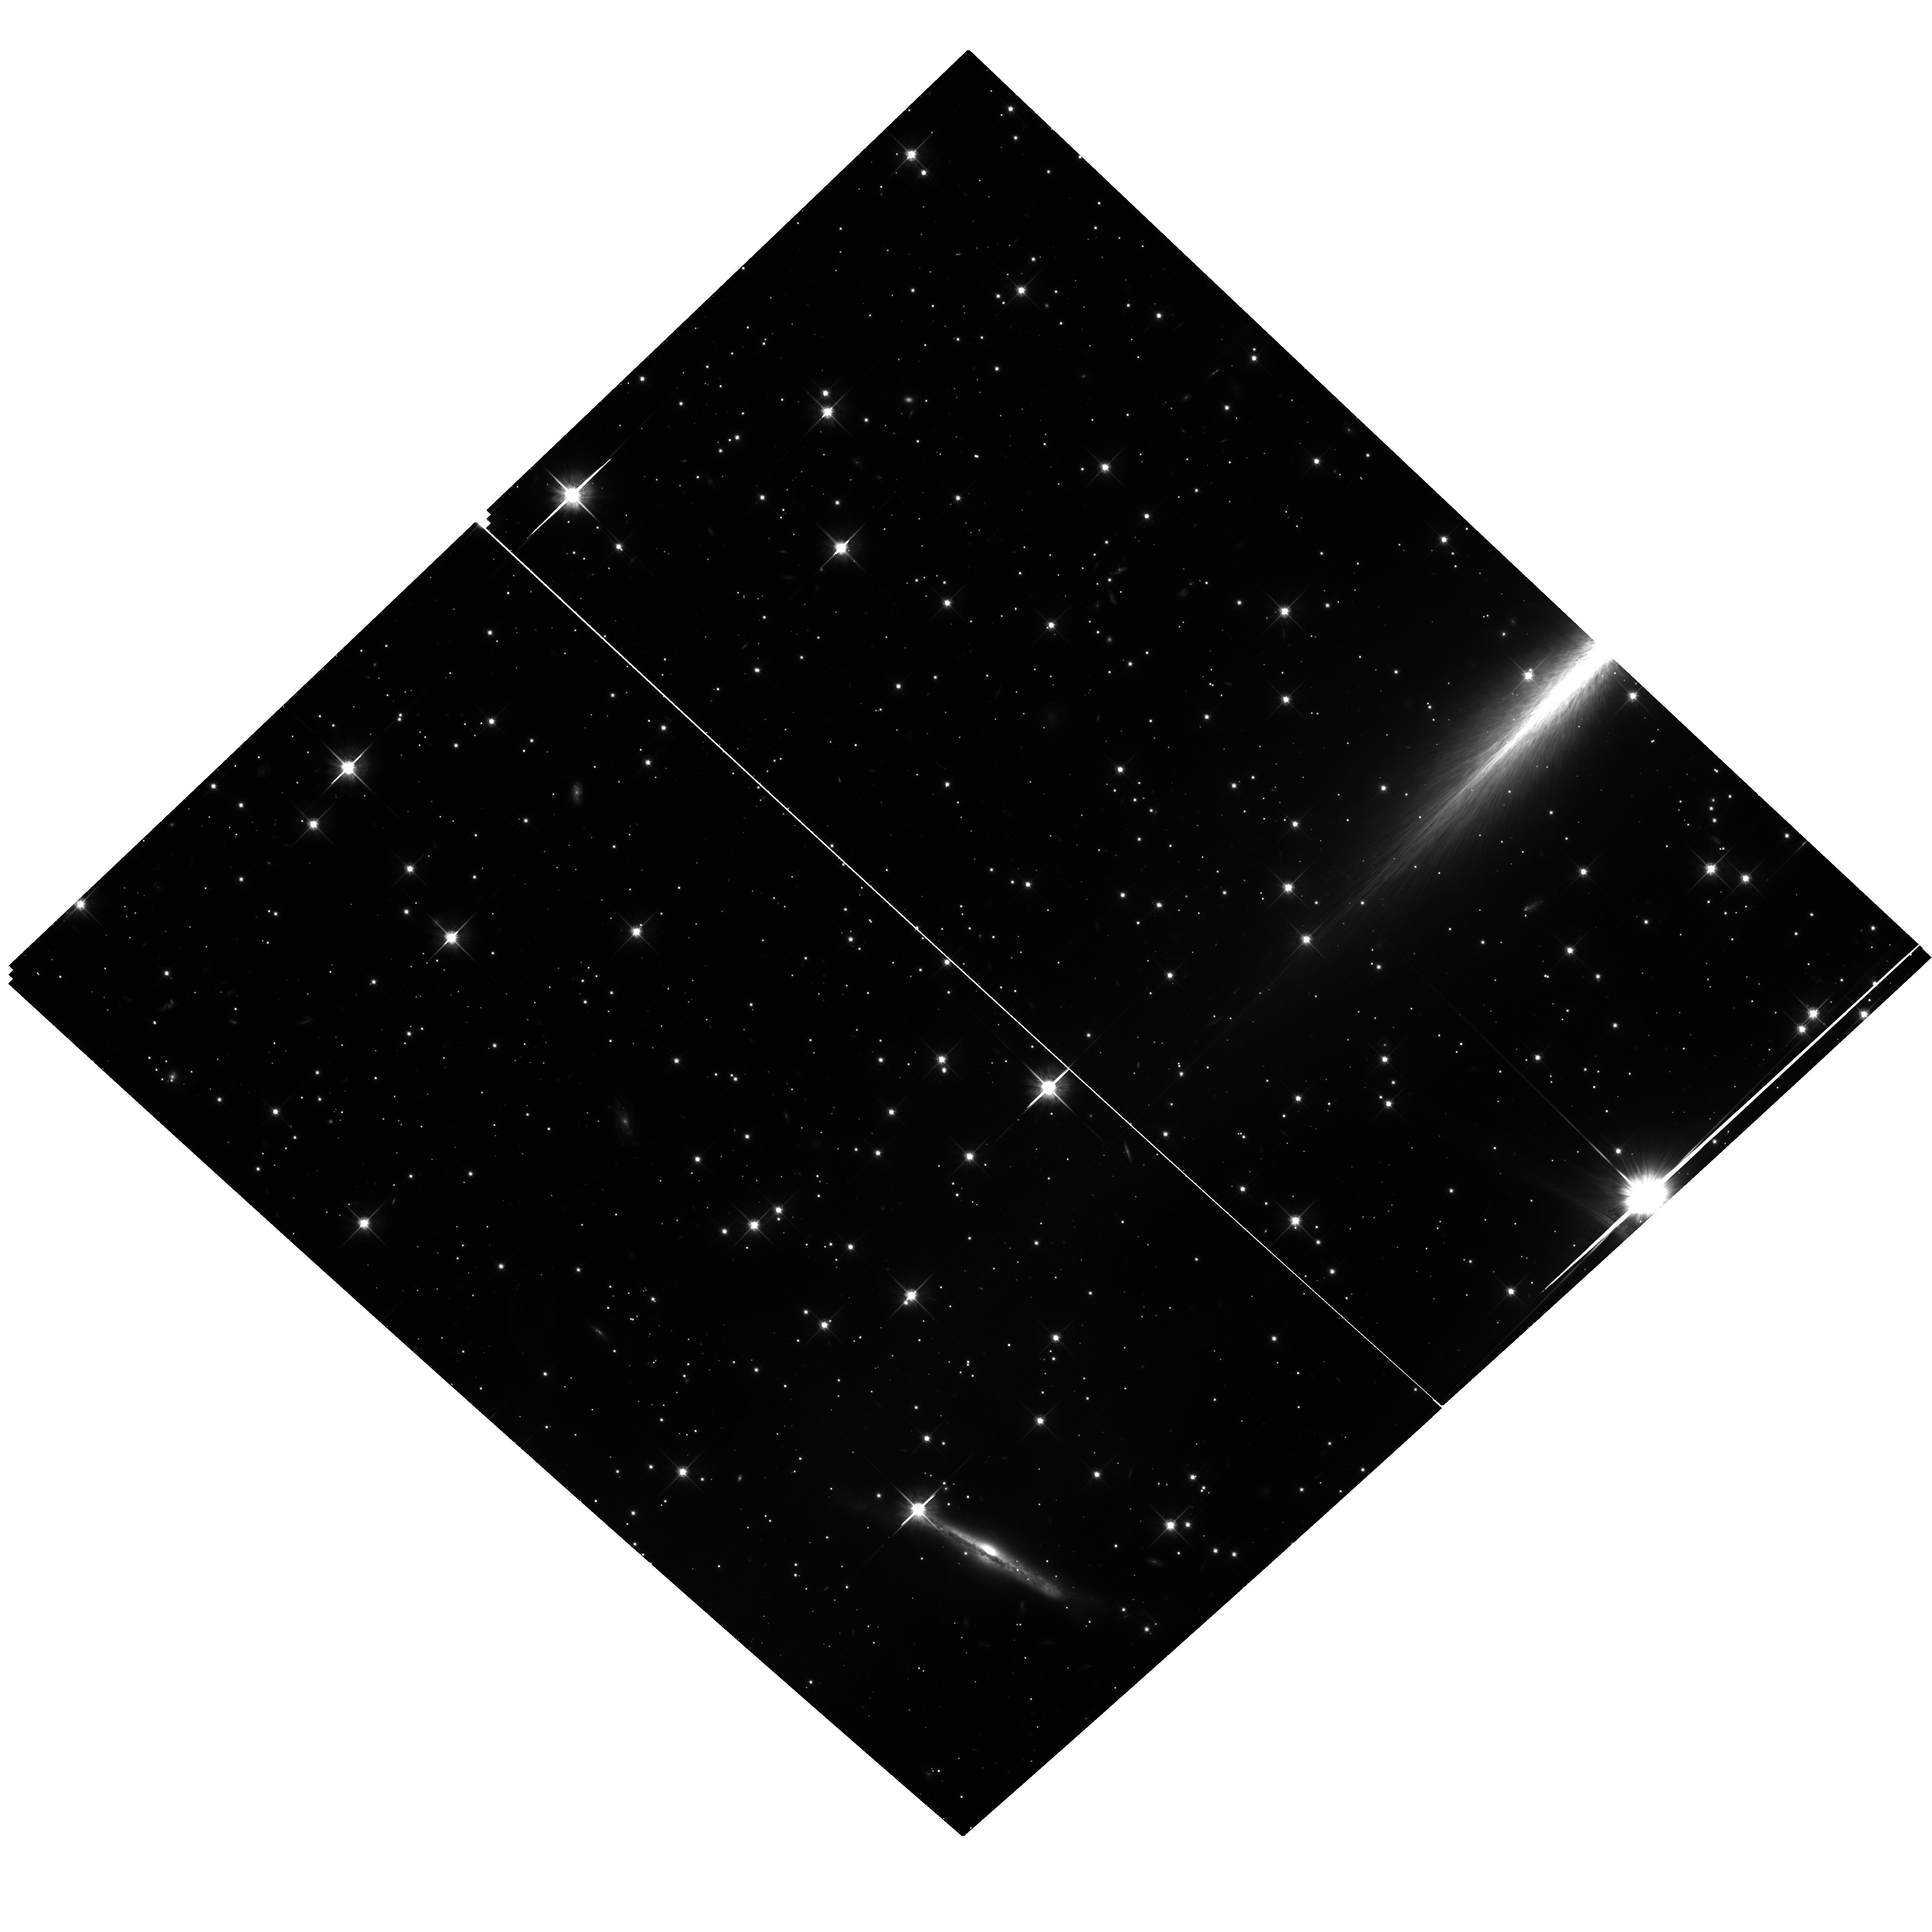
Target: 1E1207.4-5209
Instrument: ACS/WFC
Filter: F814W
Exposure: 2.8 h
Observation ID: hst_9872_02_acs_wfc_f814w_j8rz02

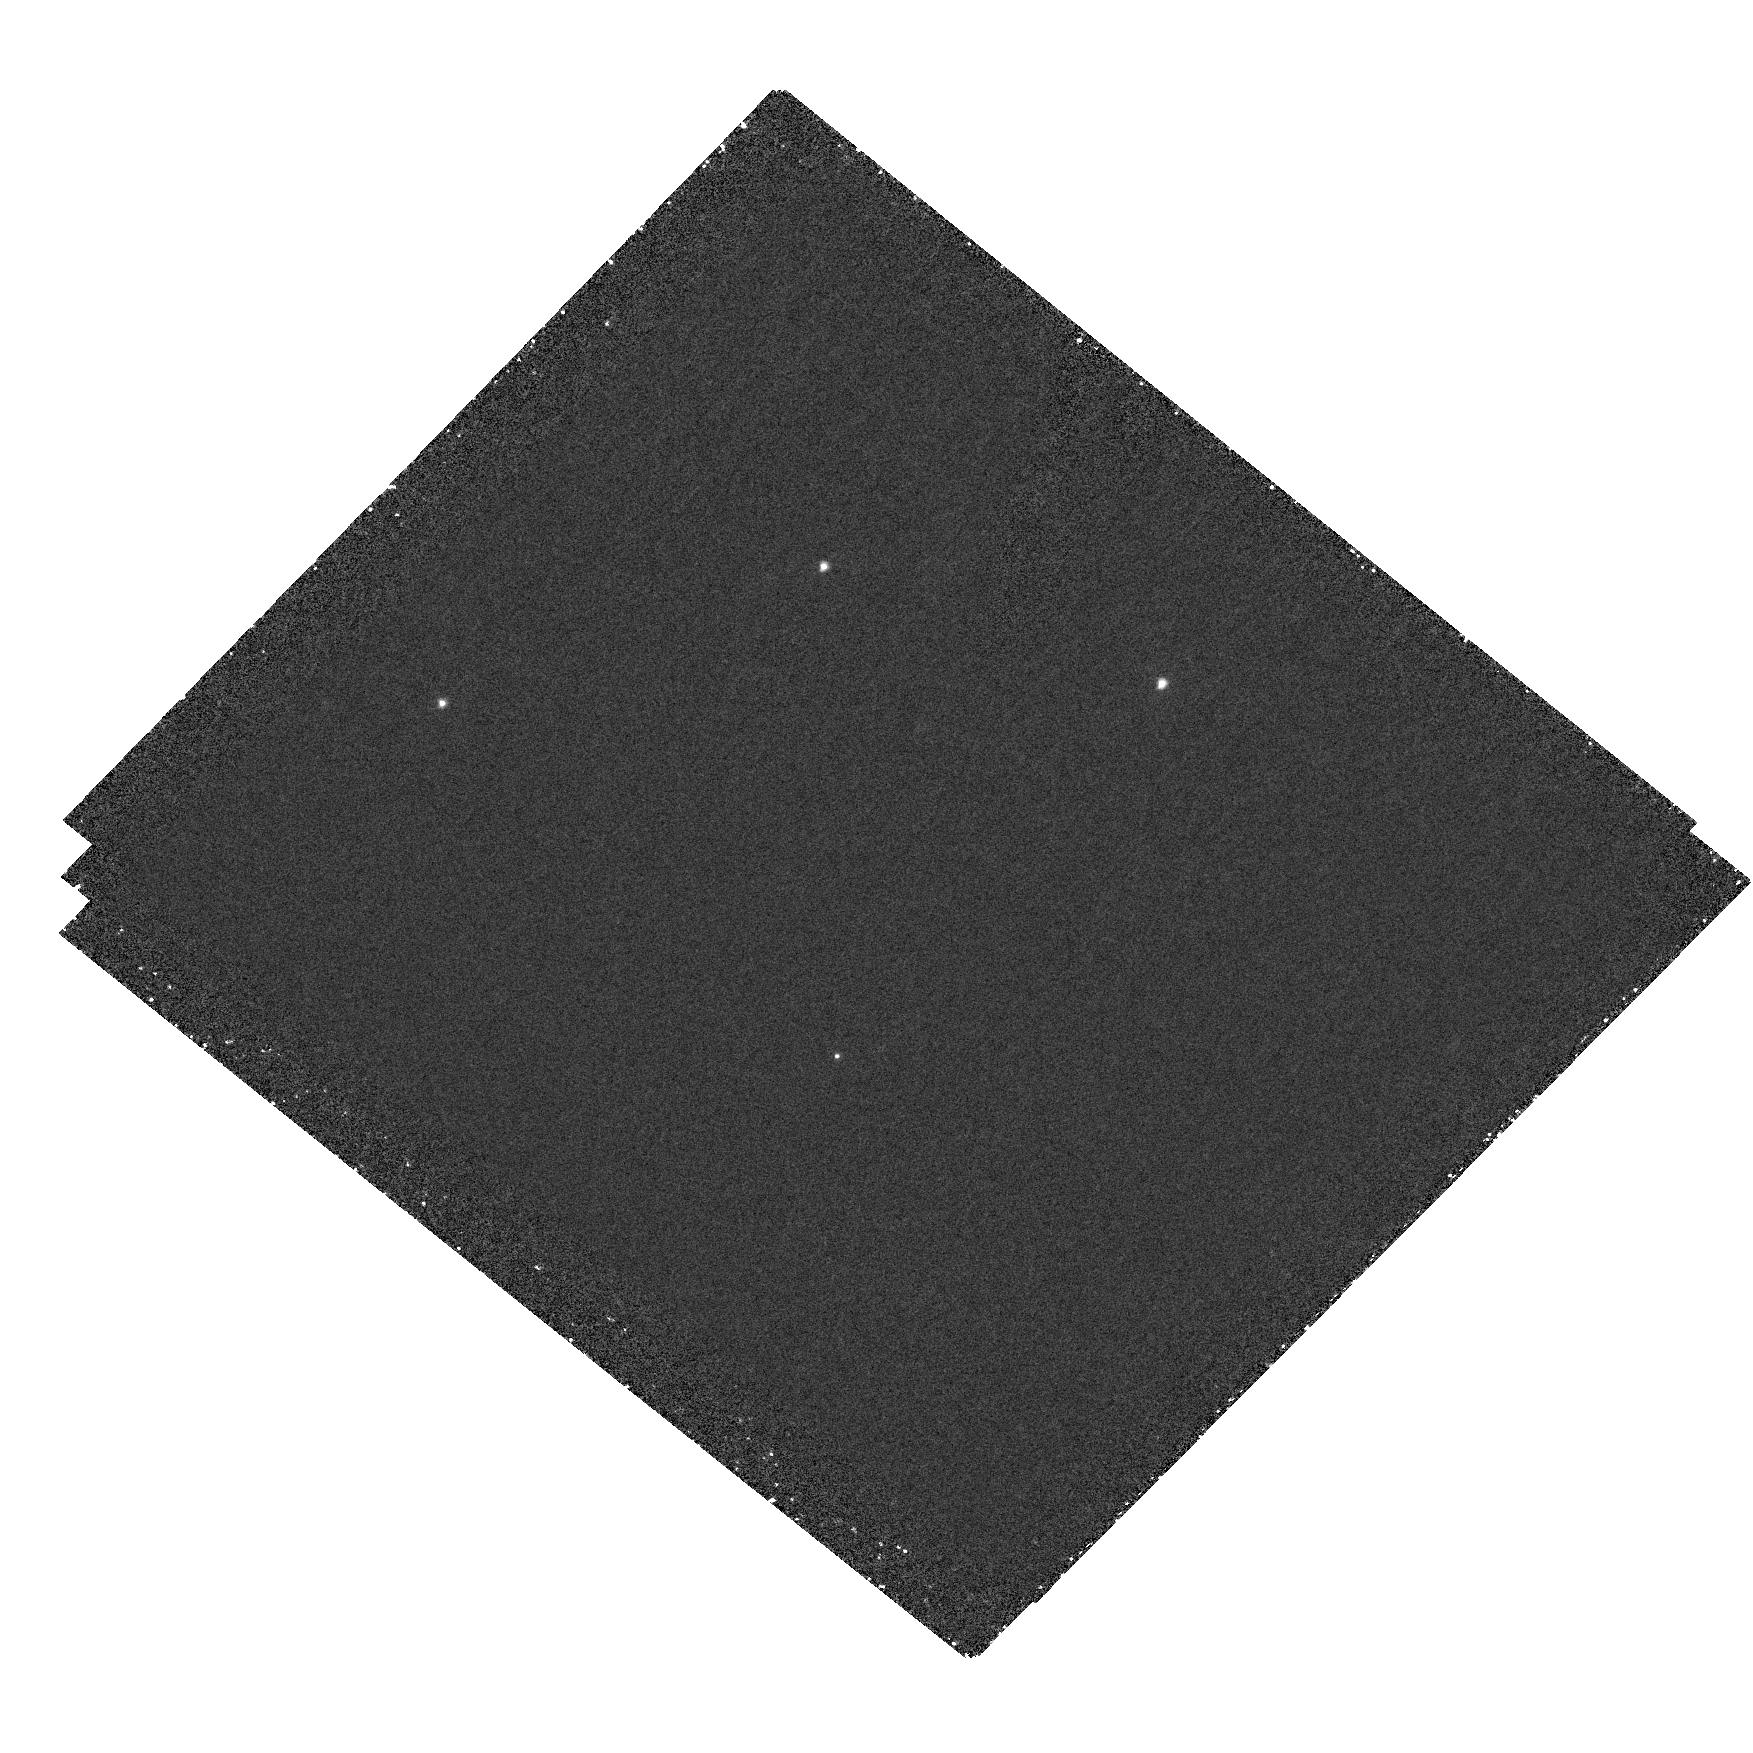
Target: field at RA 182.503°, Dec -52.440°
Instrument: ACS/HRC
Filter: F250W
Exposure: 2.5 h
Observation ID: hst_9872_02_acs_hrc_f250w_j8rz02

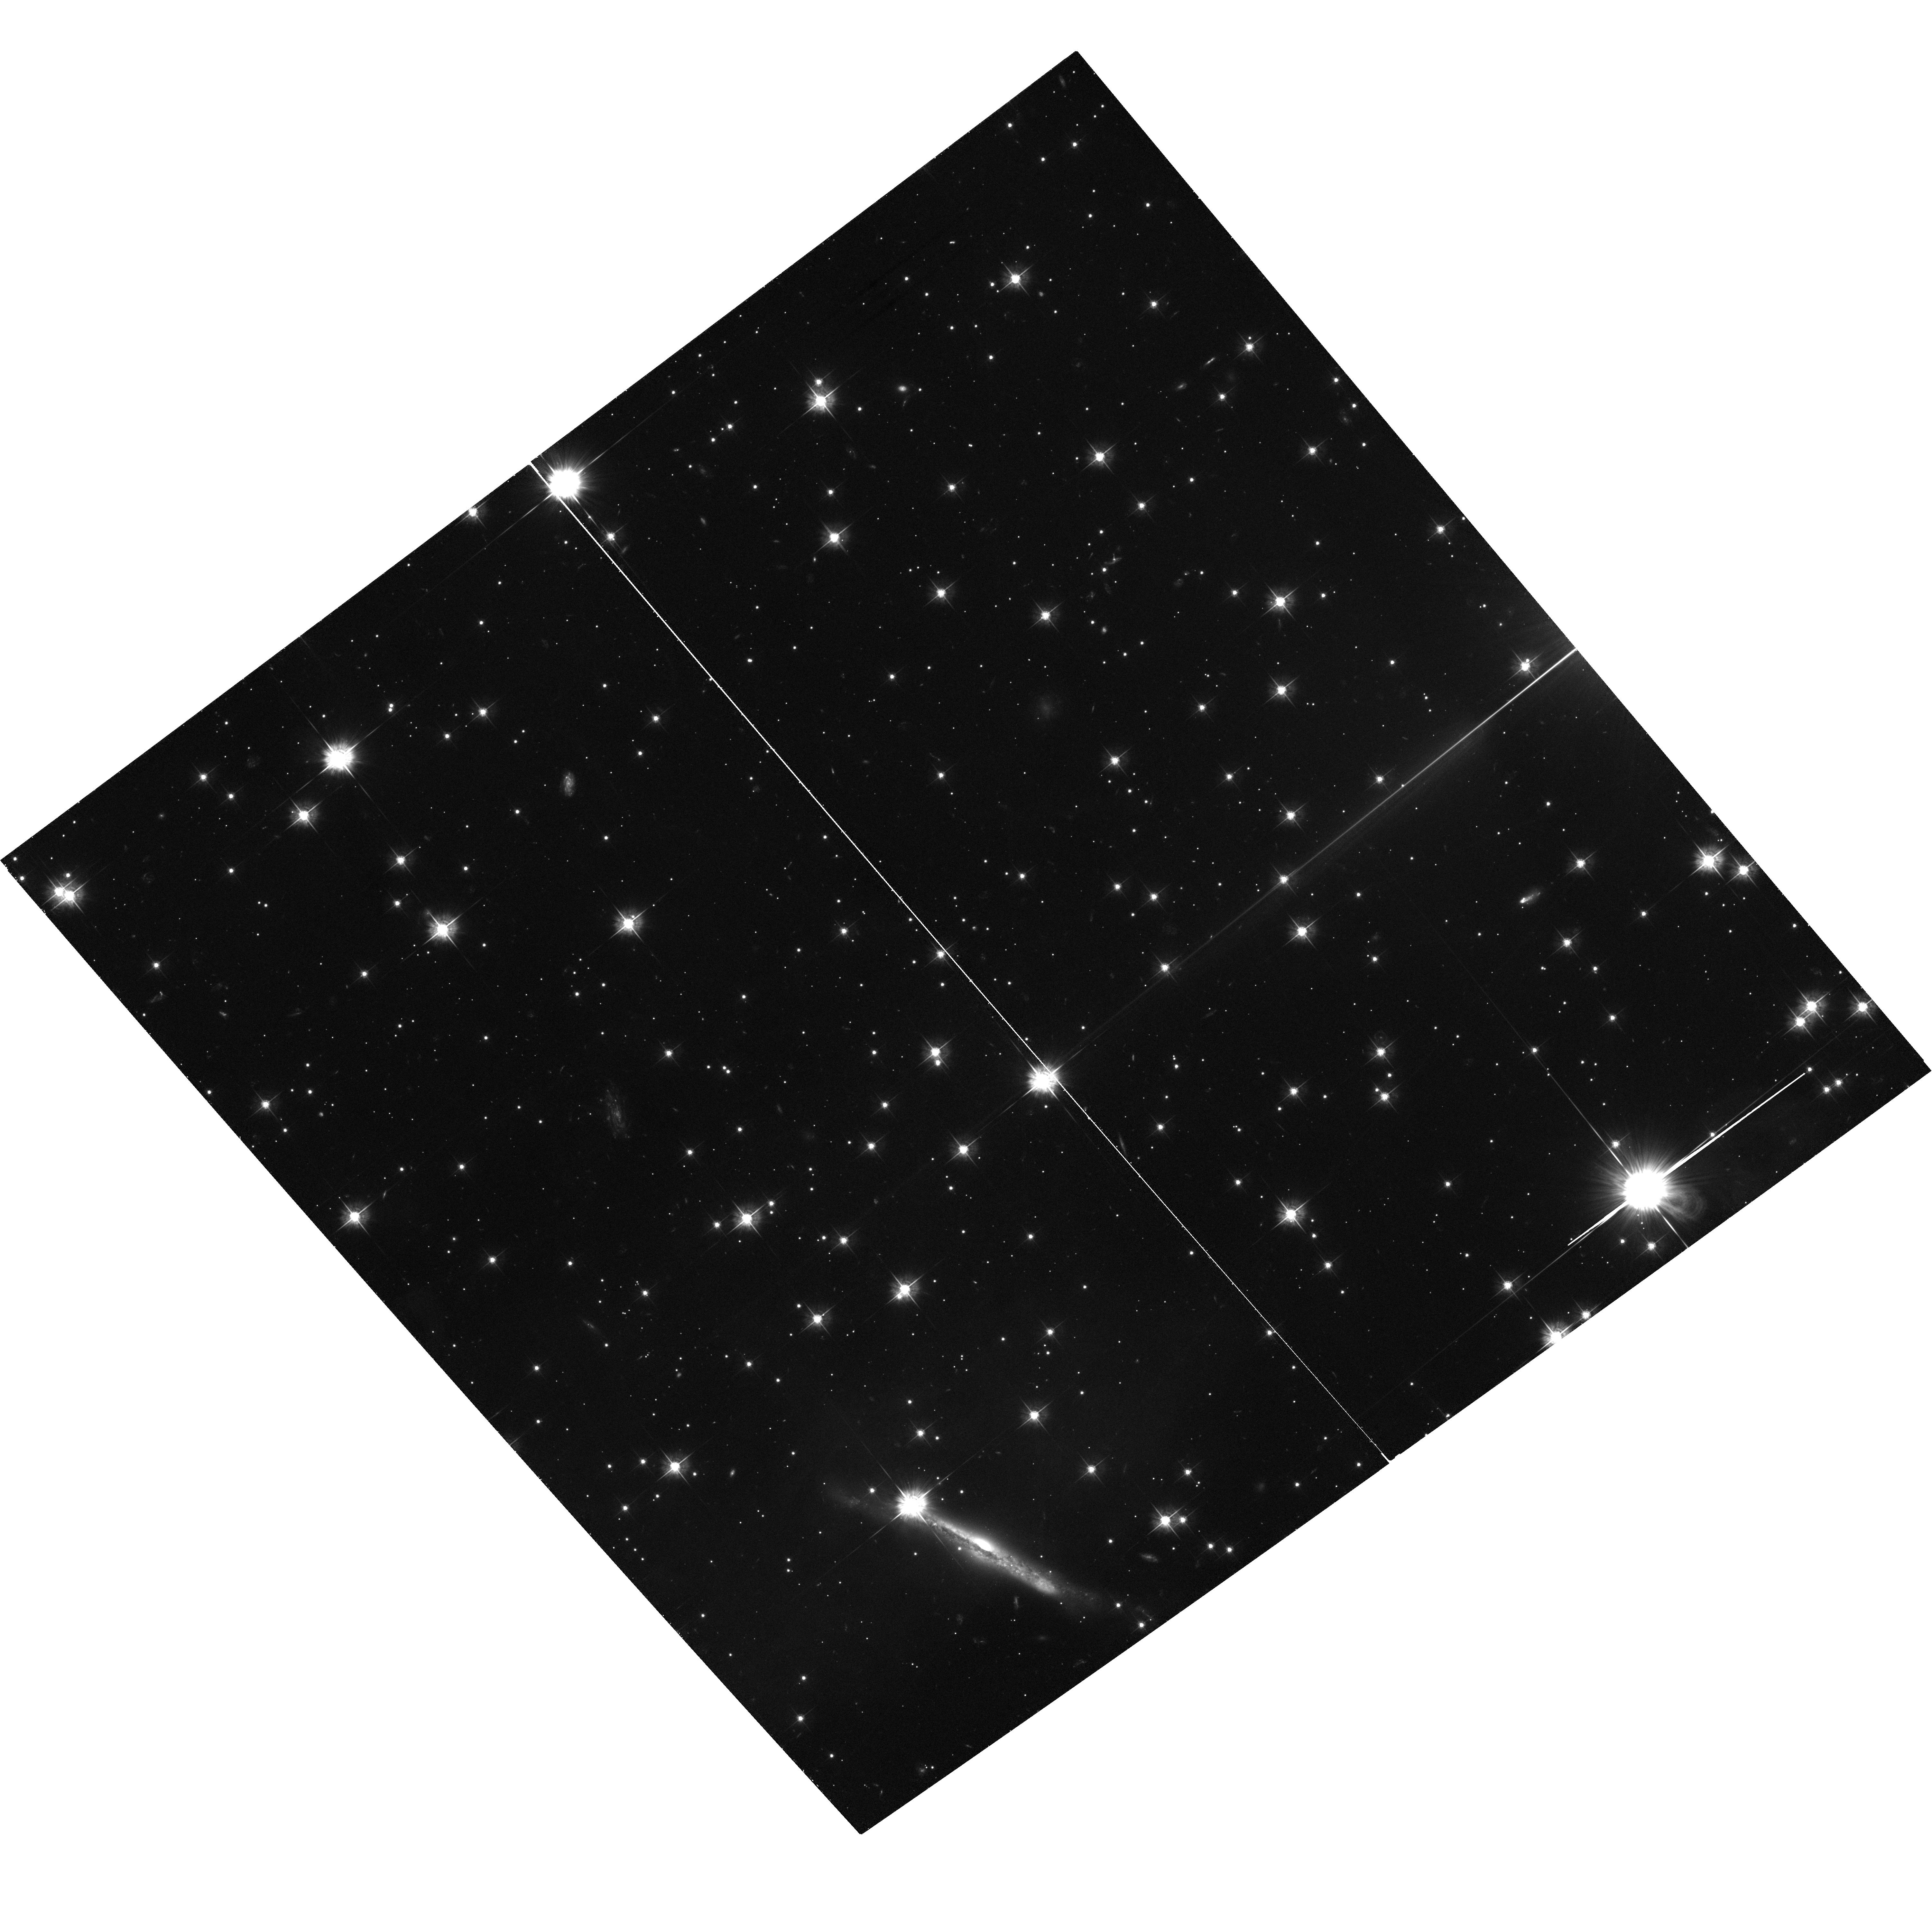
Target: 1E1207.4-5209
Instrument: ACS/WFC
Filter: F555W
Exposure: 3.6 h
Observation ID: hst_9872_01_acs_wfc_f555w_j8rz01

Optical Counterpart of the Neutron Star 1E 1207.4-5209 in PKS 1209-51/52 Supernova Remnant (PI: Sanwal, Divas)

Chandra observations of the Compact Central Object 1E 1207.4-5209 in the PKS 1209-51/52 Supernova Remnant allowed us to discover the first absorption lines in the thermal spectrum of a neutron star and the 424 millisecond period of this object. This first discovery of spectral lines allows an opportunity to measure the gravitational redshift at the surface of a NS and constrain the Equation of State of the super-dense matter. The measured gravitational redshift depends on the correct identification of the spectral lines. Multiwavelength observations are needed to constrain the origin of the spectral lines. We propose deep HST imaging observations to search for the optical counterpart of this source and constrain the properties of this unique object.